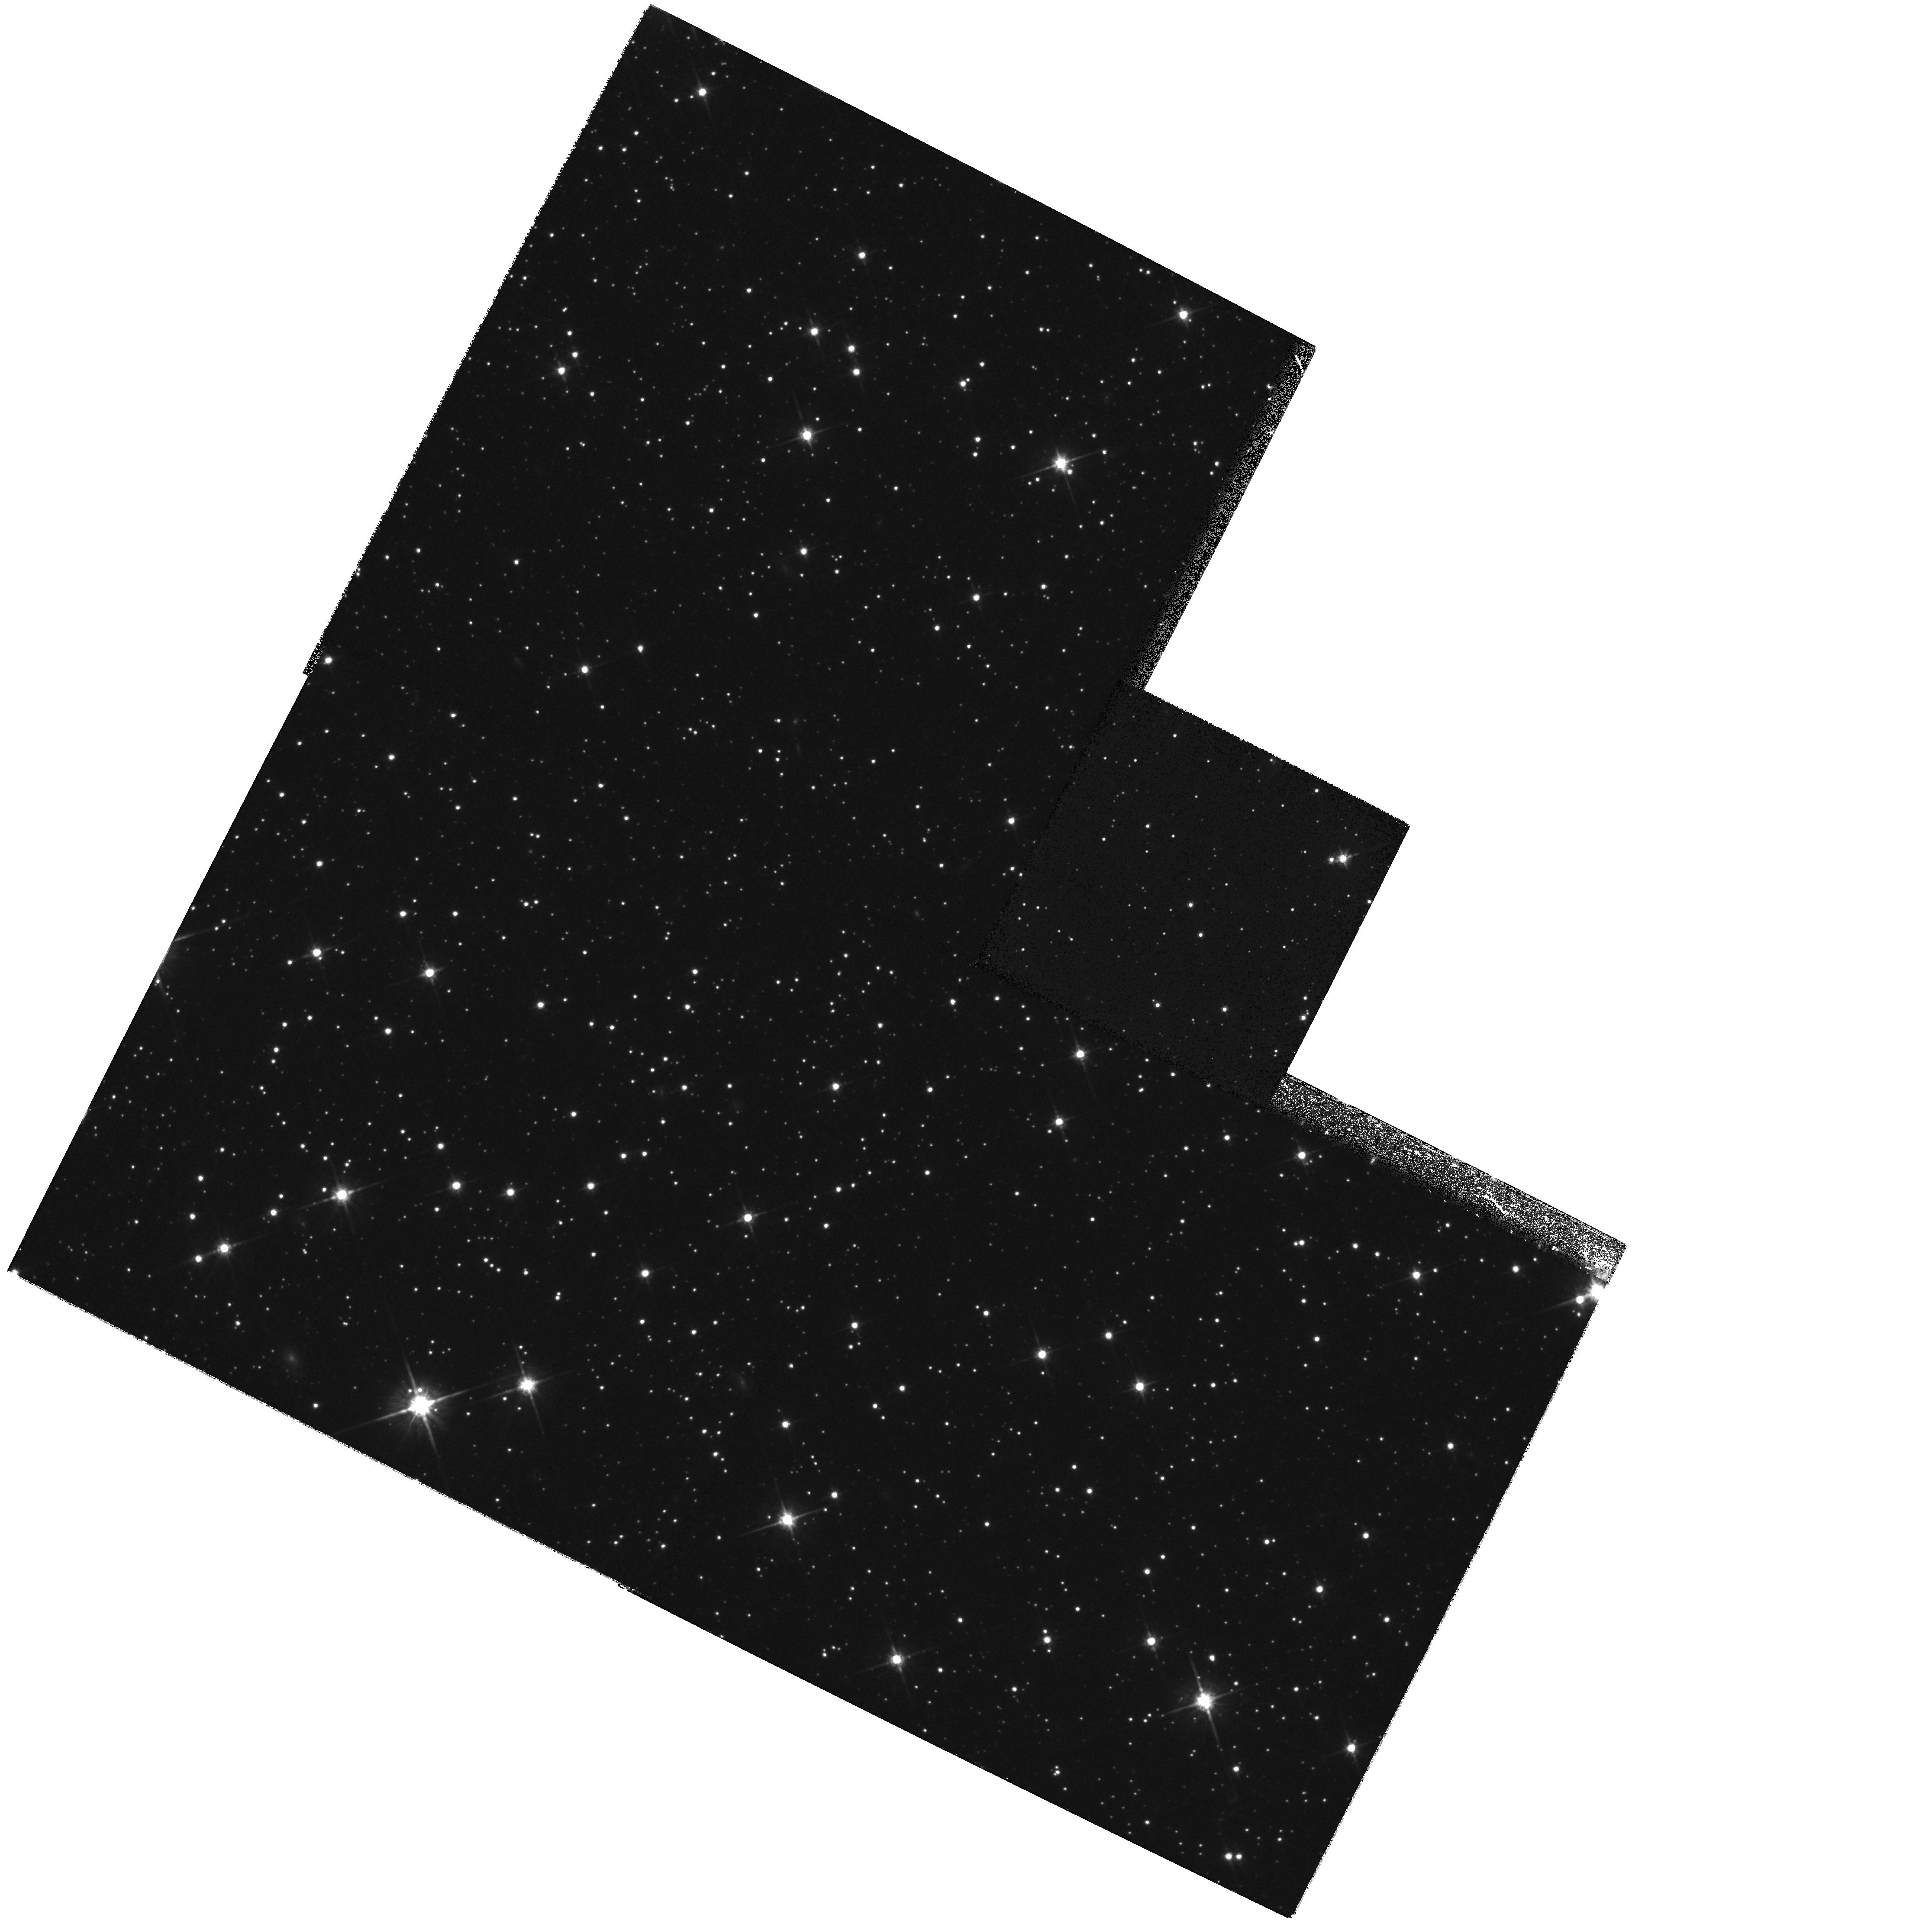
Target: SGR-DSPH2
Instrument: WFPC2/PC
Filter: F814W
Exposure: 28 min
Observation ID: hst_8778_02_wfpc2_pc_f814w_u64k02

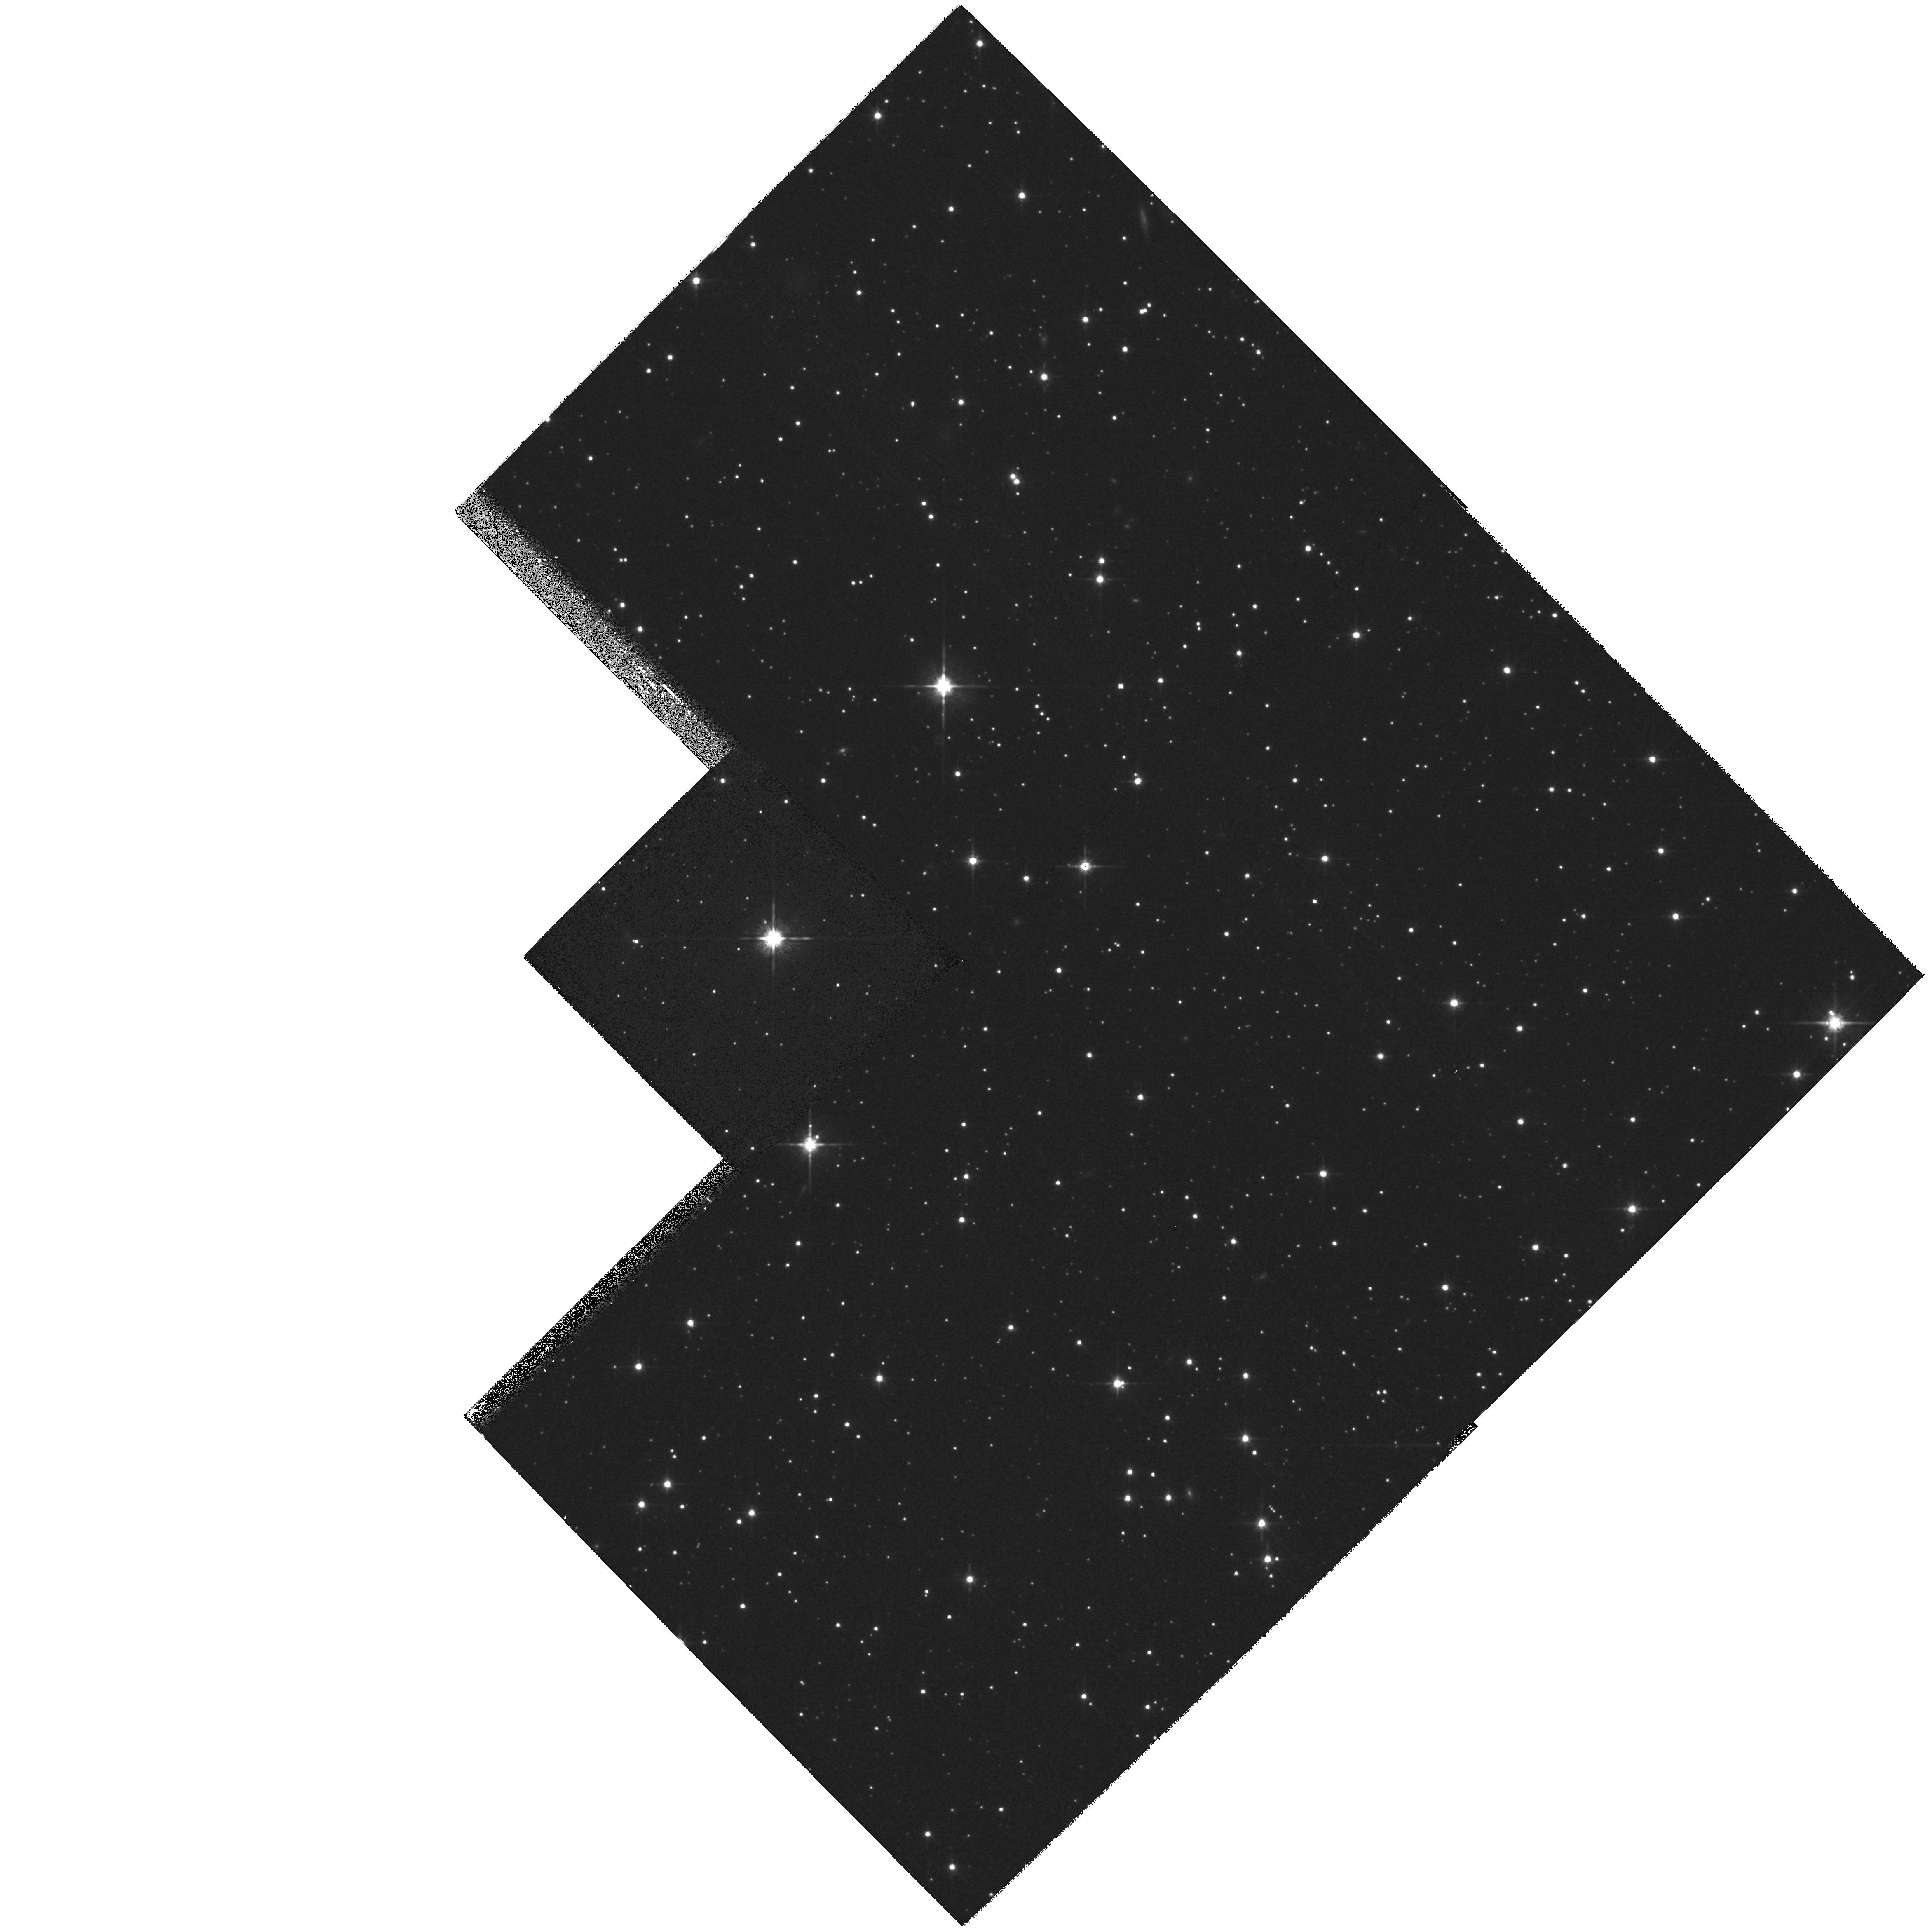
Target: SGR-DSPH4
Instrument: WFPC2/PC
Filter: F814W
Exposure: 28 min
Observation ID: hst_8778_03_wfpc2_pc_f814w_u64k03

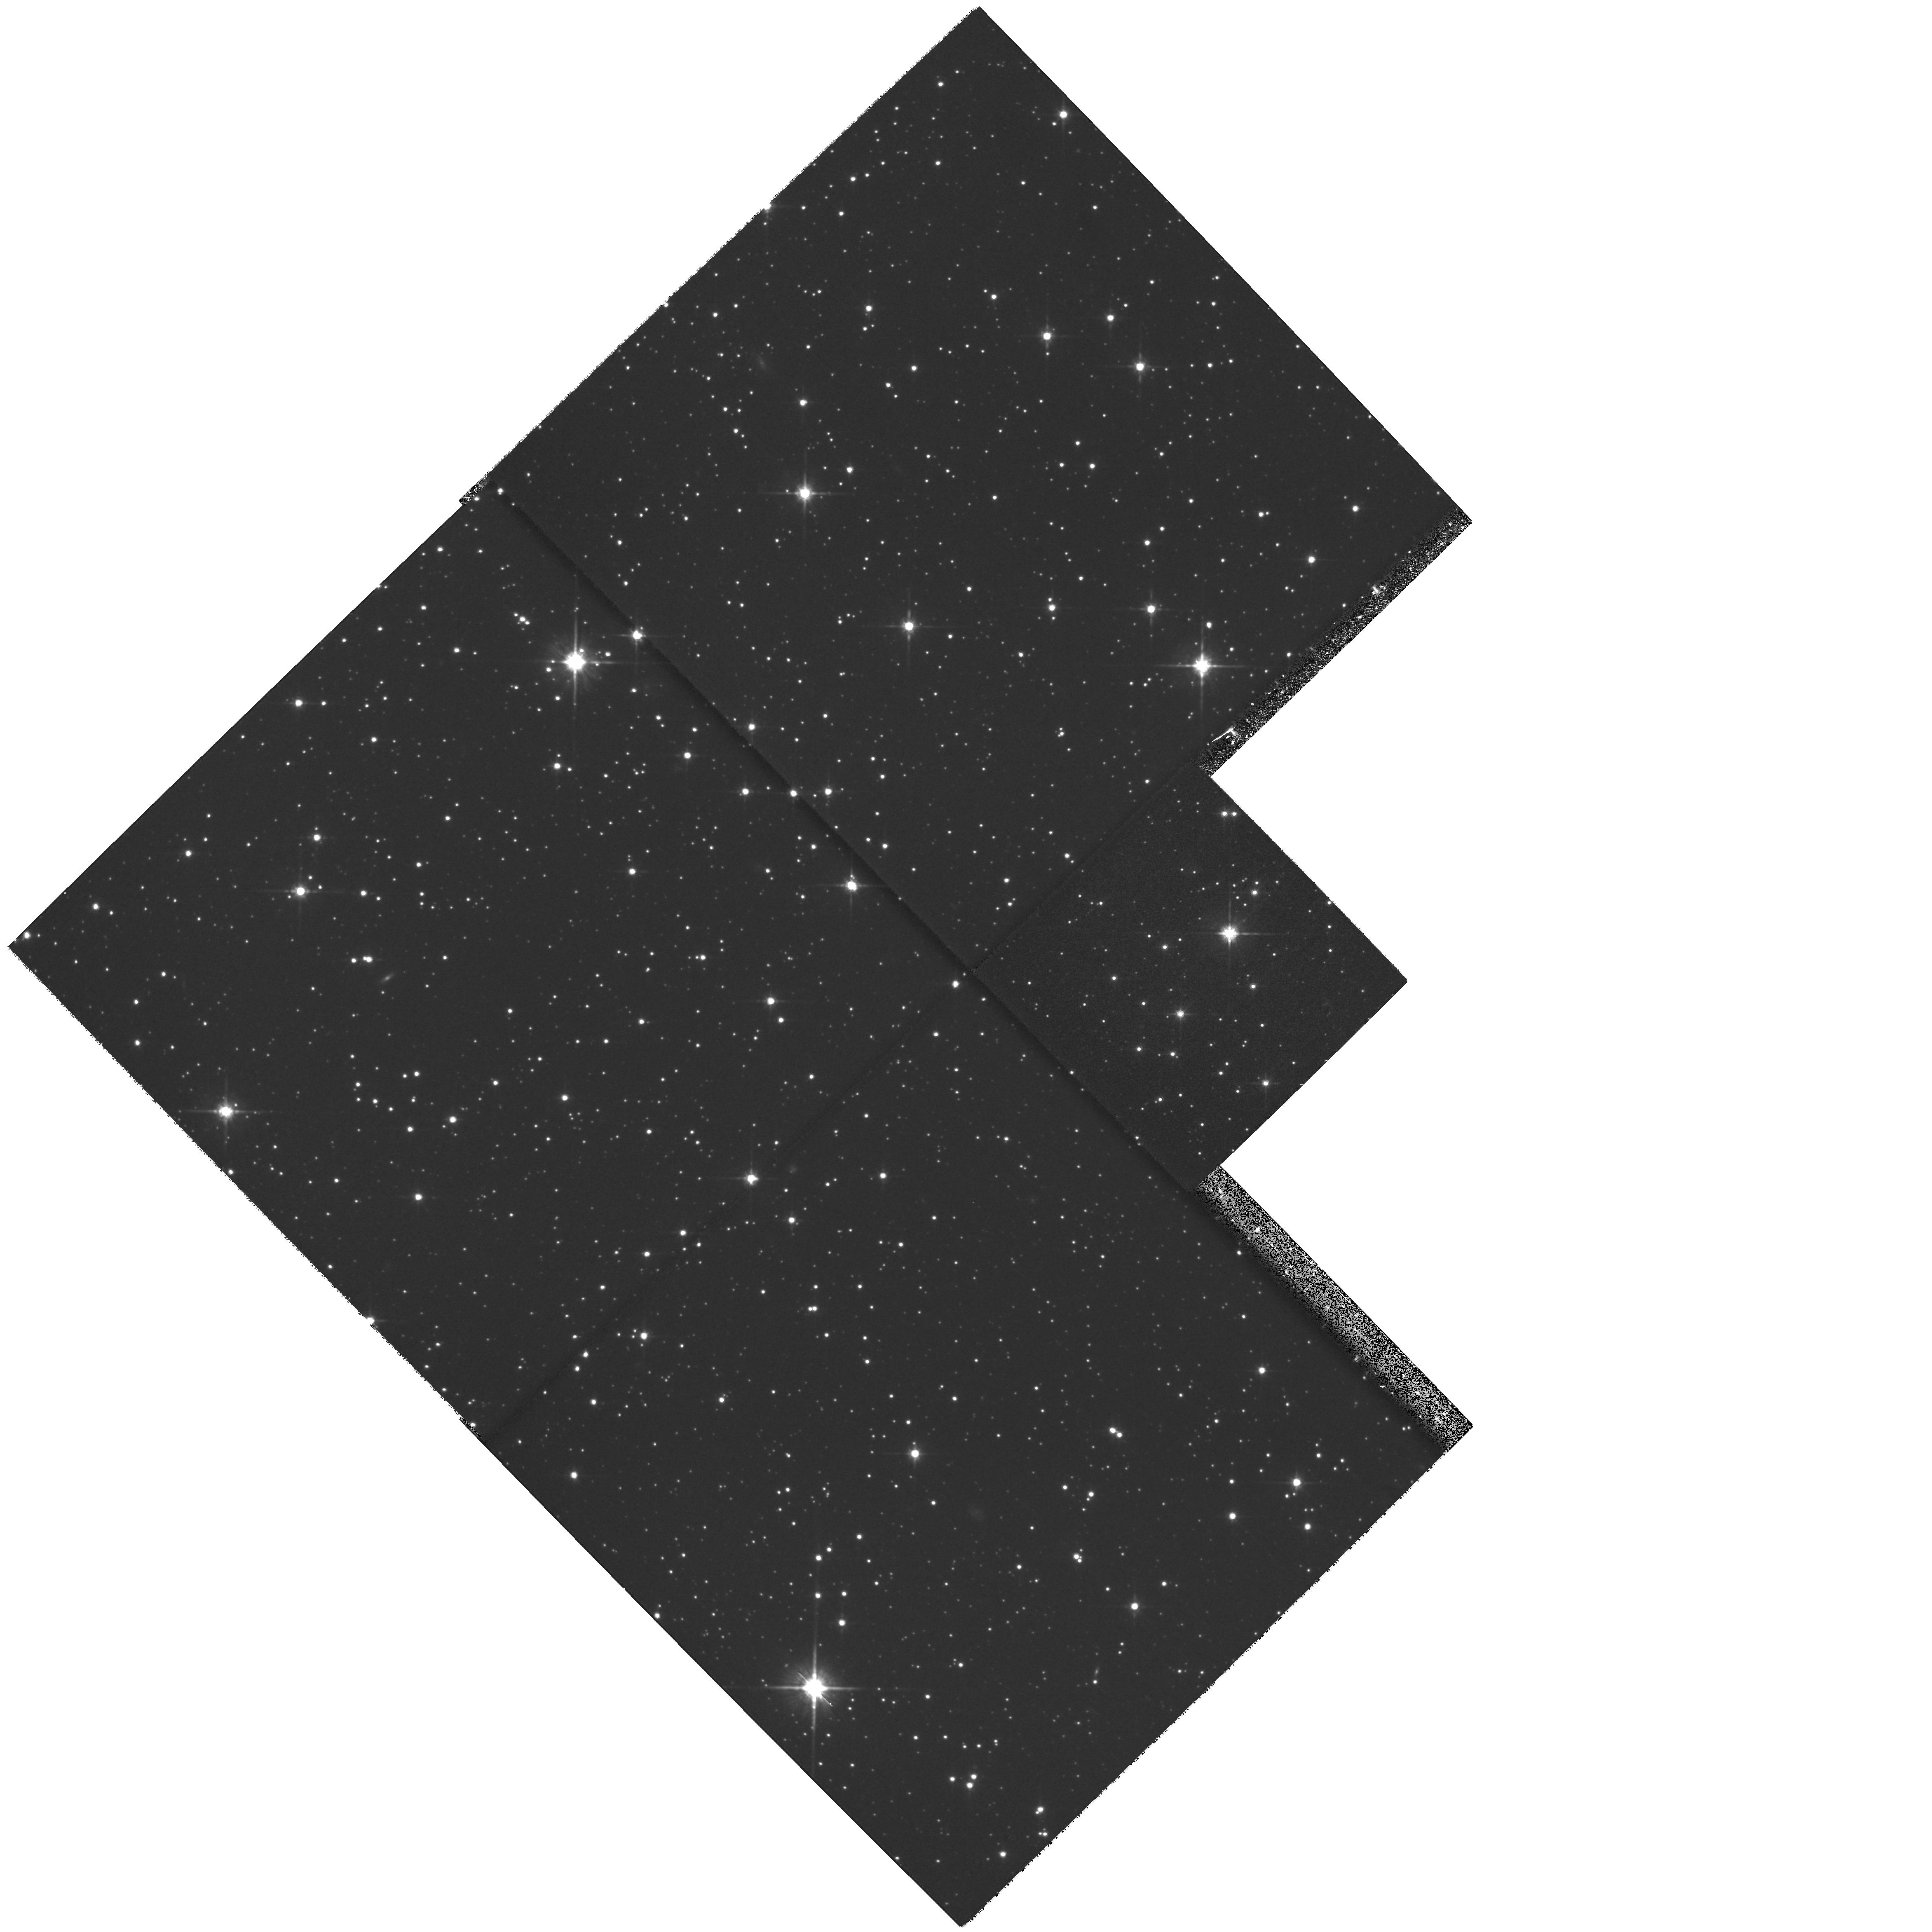
Target: SGR-DSPH1
Instrument: WFPC2/PC
Filter: F814W
Exposure: 28 min
Observation ID: hst_8778_01_wfpc2_pc_f814w_u64k01

Proper Motion of the Sagittarius Dwarf Galaxy-Cycle 9 (PI: Ibata, Rodrigo)

We propose to use the unique spatial resolution of the HST to determine the proper motion of the Sagittarius dwarf galaxy (Sgr). Three fields, previously imaged in May -- June 1996, will be imaged again in cycle 7 and late in cycle 9. This will yield a baseline of ~ 3-4 years from which the proper motion of Sgr will be measured to an accuracy of ~ 35 km/s. The proper motion information coupled with our extensive ground- based radial velocity and heliocentric distance data, will permit an accurate determination of the orbit of the dwarf galaxy. This crucial new information will allow us to study the interaction between Sgr and the Milky Way in detail. Among the scientific issues which depend on an accurate orbit for their analysis, we will test the possibility that Sgr generates the warp in the Milky Way disk; we will quantify the effect on the star formation and chemical evolution of both Sgr and the outer Milky Way disk of the successive passages of Sgr through the Galactic disk potential; and we will limit the flattening of the Galactic dark halo.